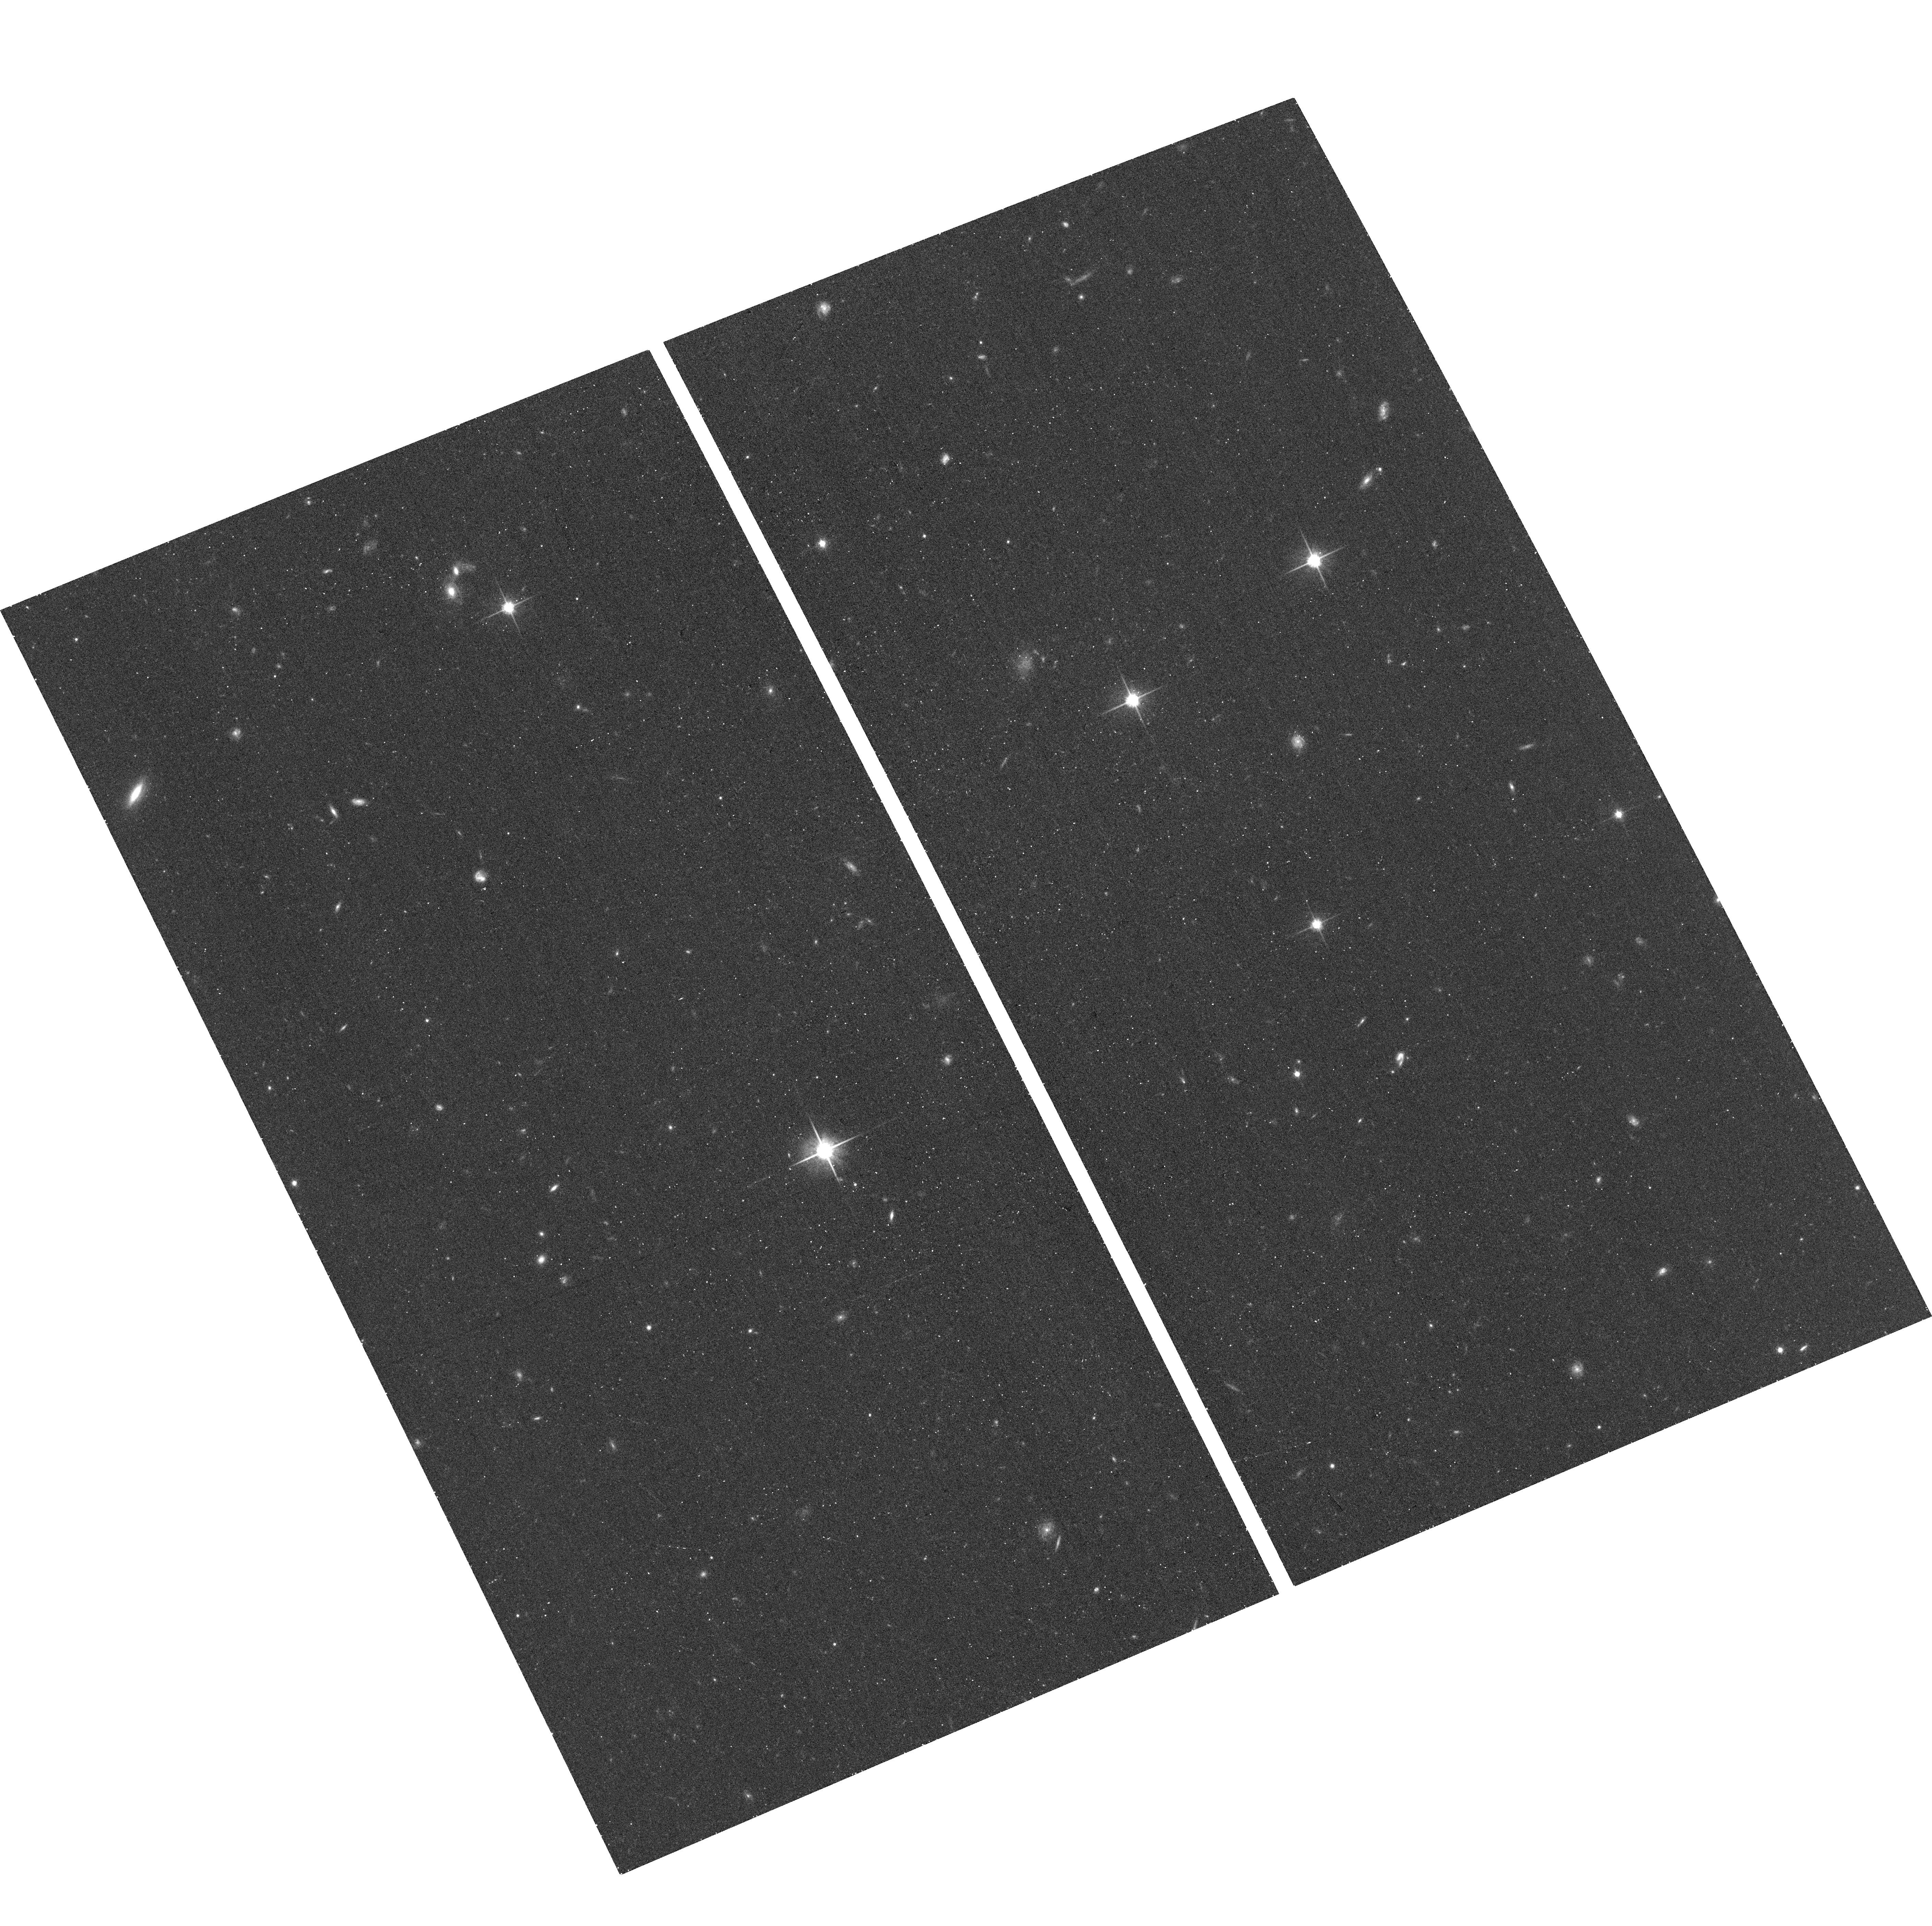
Target: GR8-HALO2. Instrument: ACS/WFC. Filter: F814W. Exposure: 12 min. Observation ID: hst_11718_06_acs_wfc_f814w_jb2w06

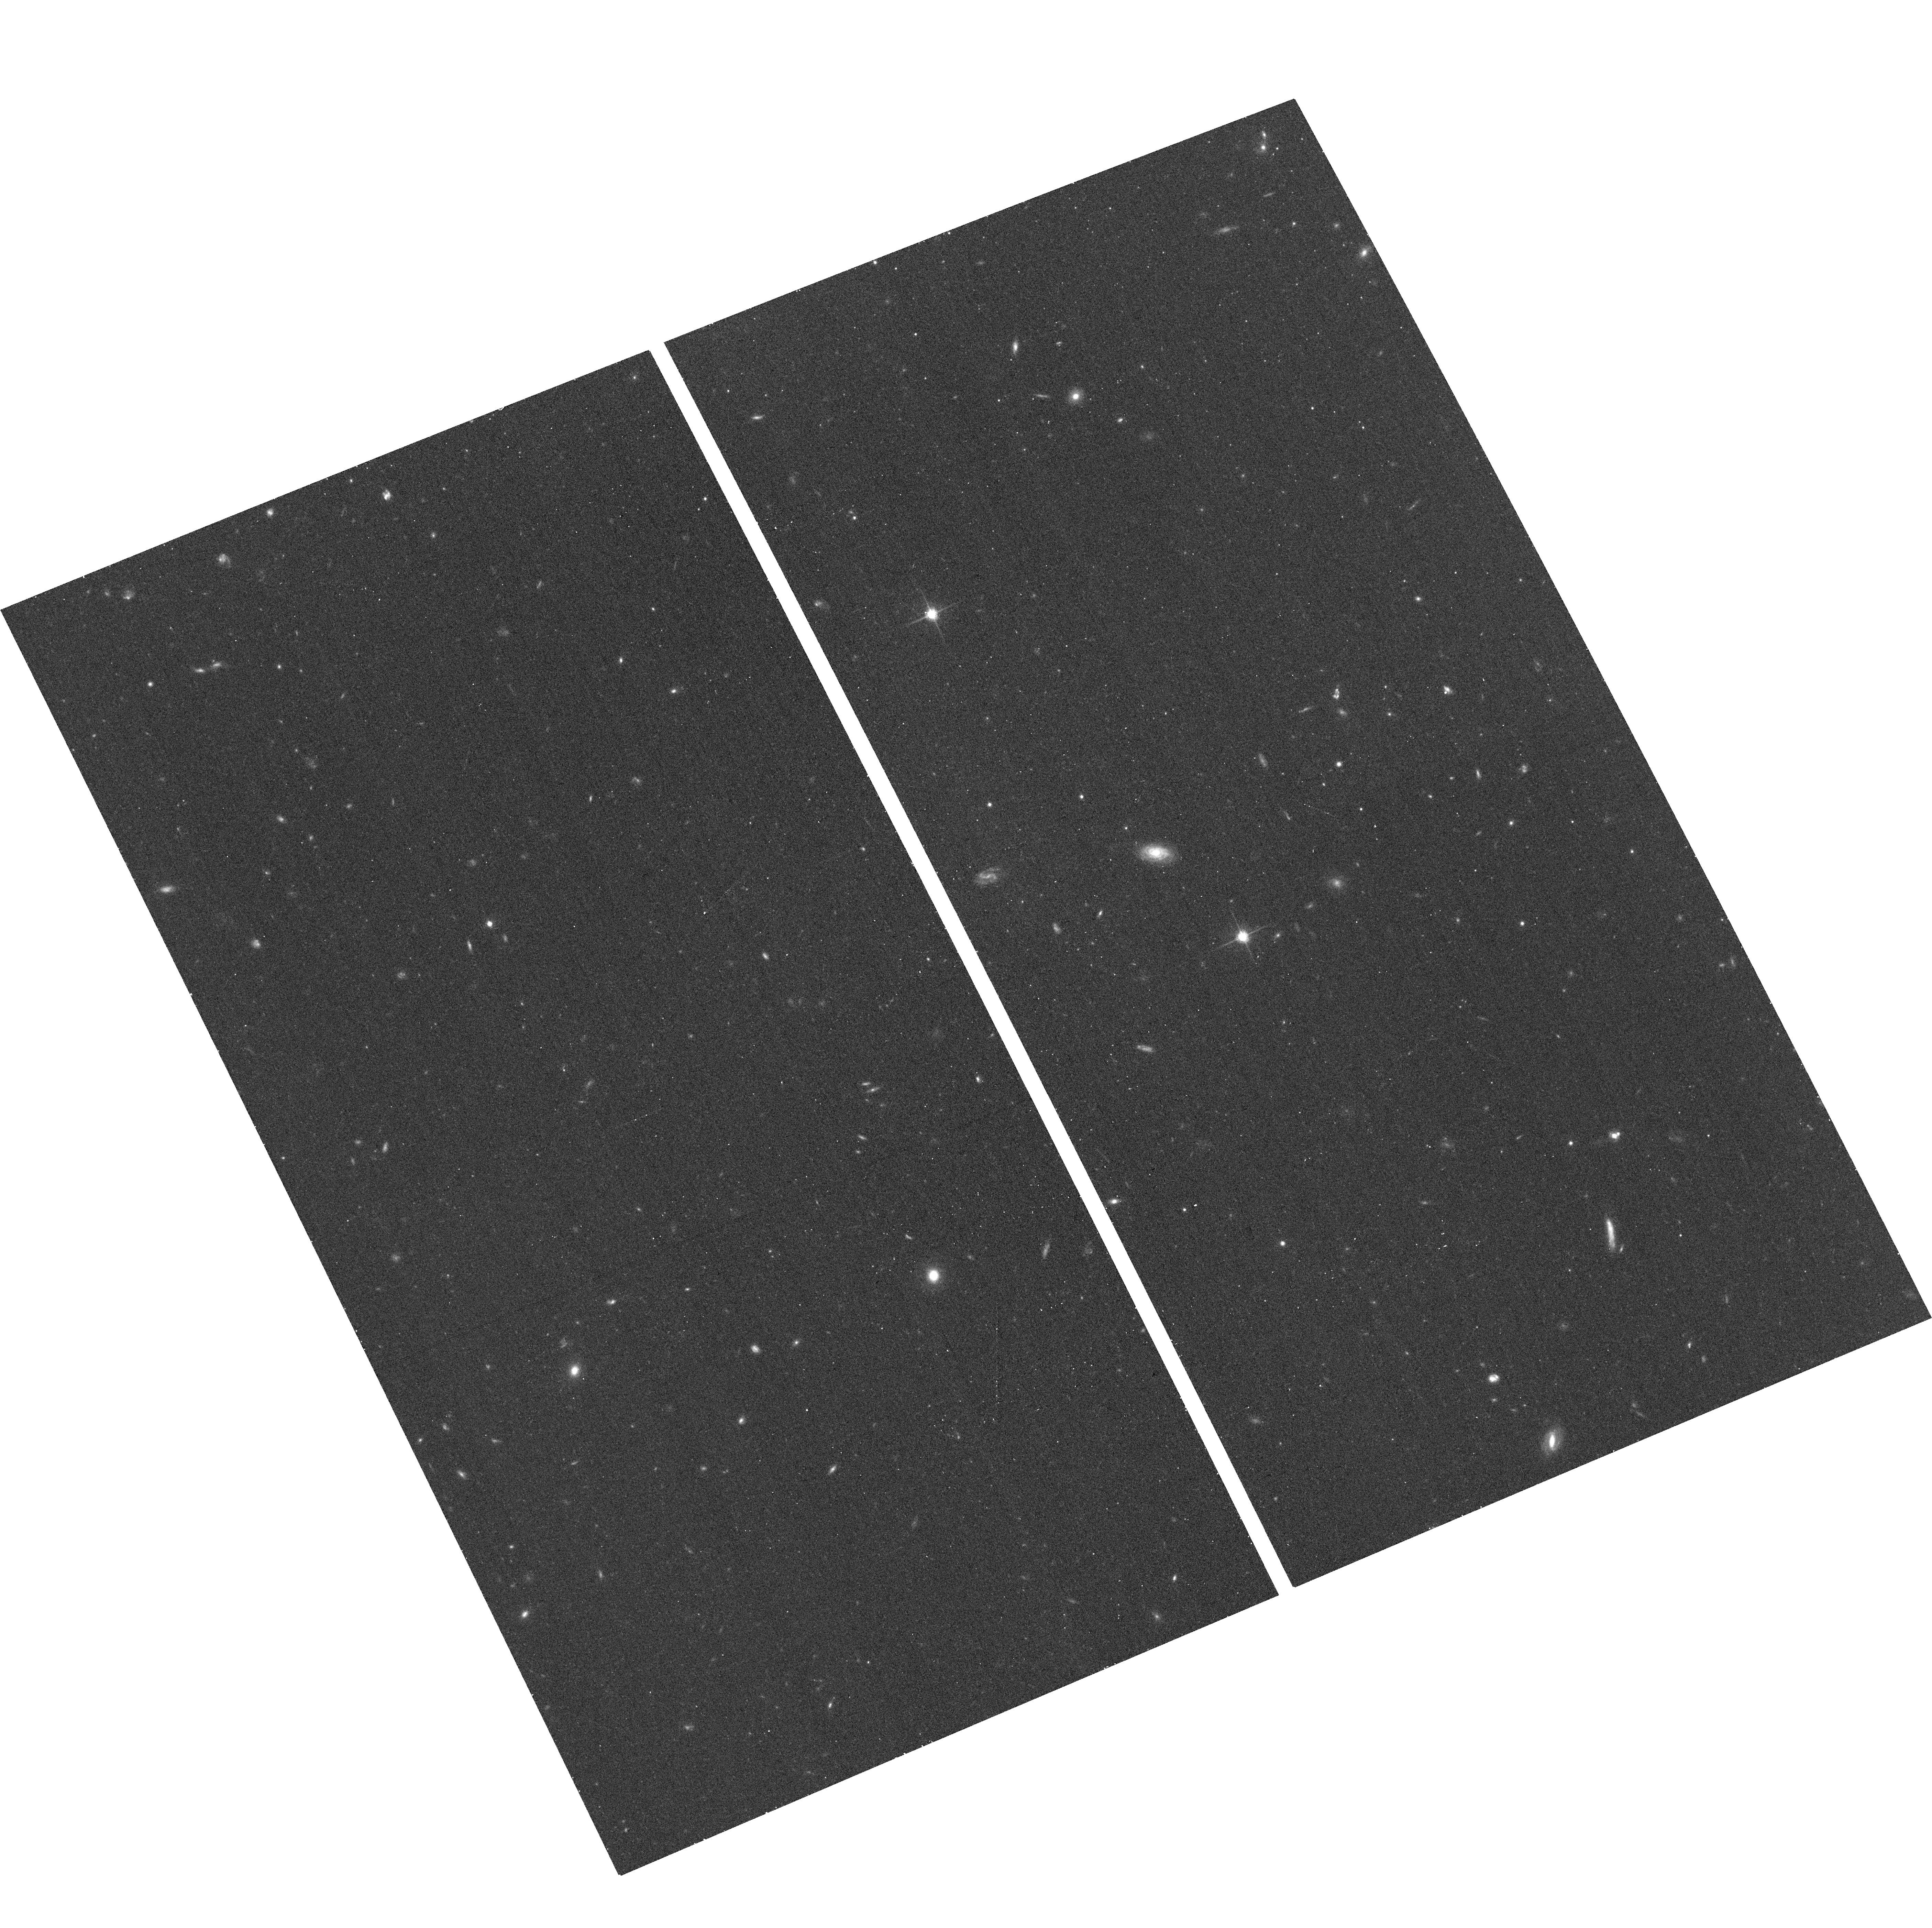
Target: GR8-HALO1. Instrument: ACS/WFC. Filter: F814W. Exposure: 12 min. Observation ID: hst_11718_05_acs_wfc_f814w_jb2w05

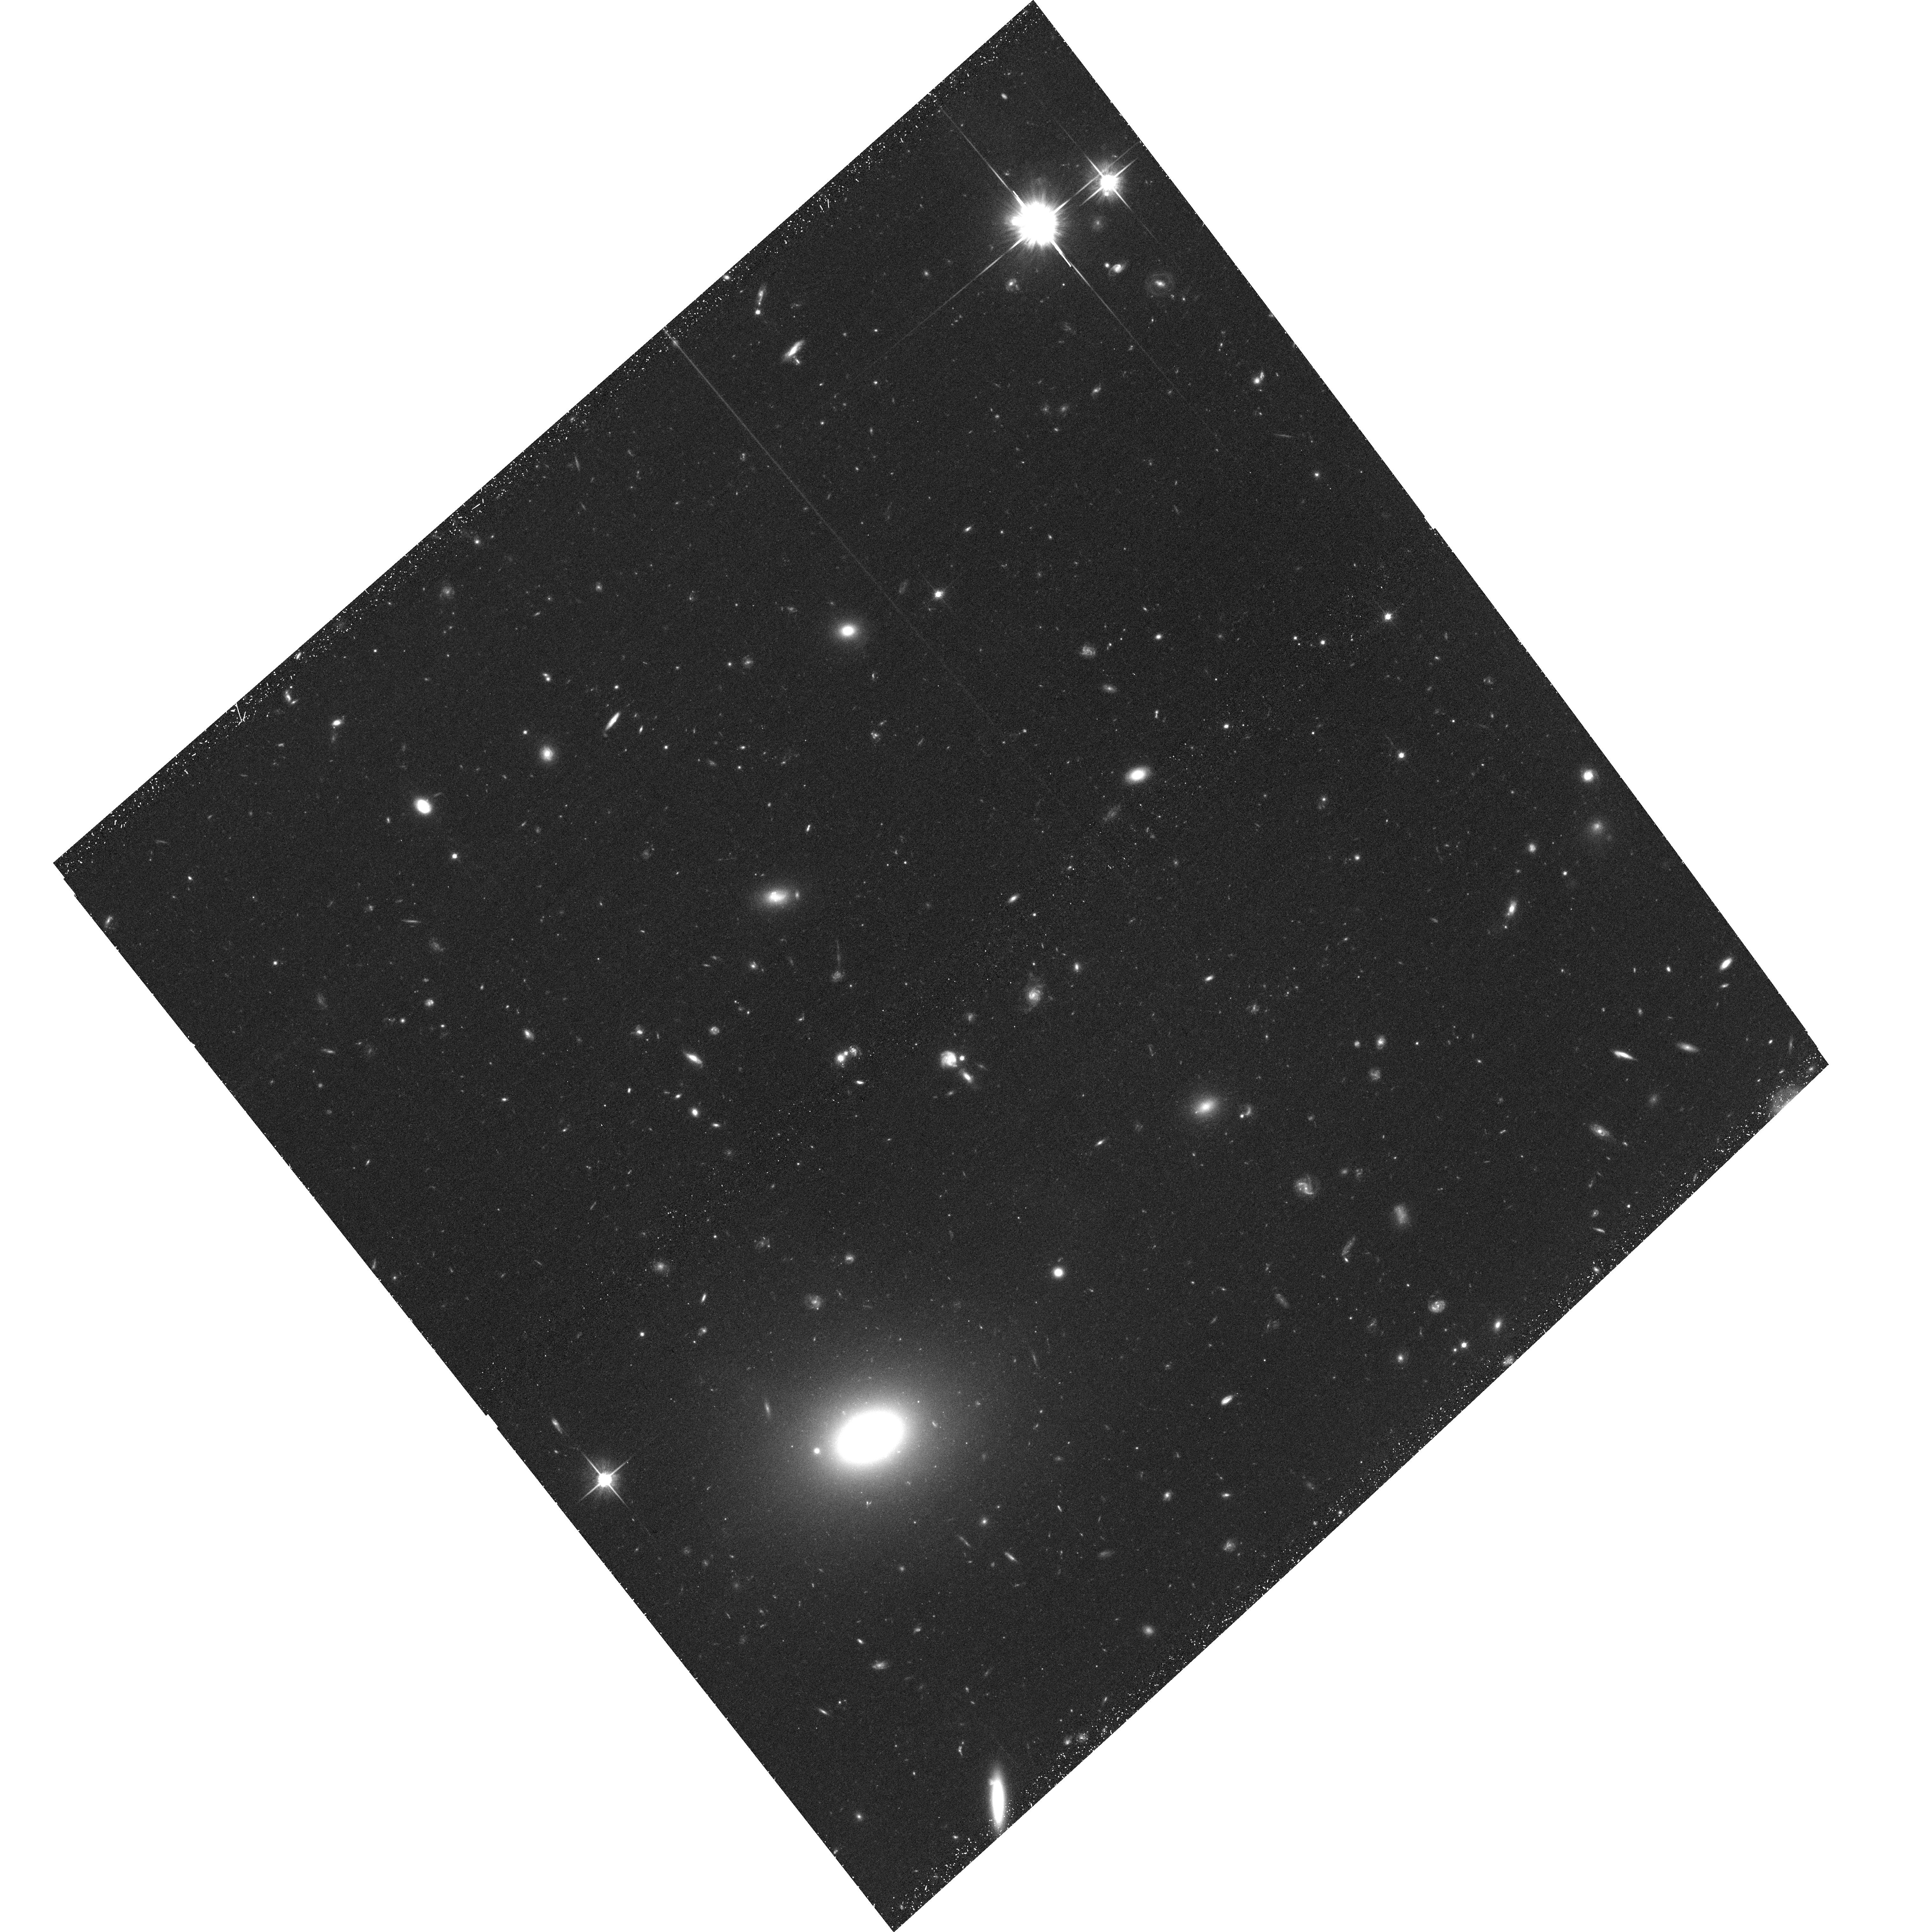
Target: UGC-08505-HALO1. Instrument: ACS/WFC. Filter: F814W. Exposure: 46 min. Observation ID: hst_11718_03_acs_wfc_f814w_jb2w03

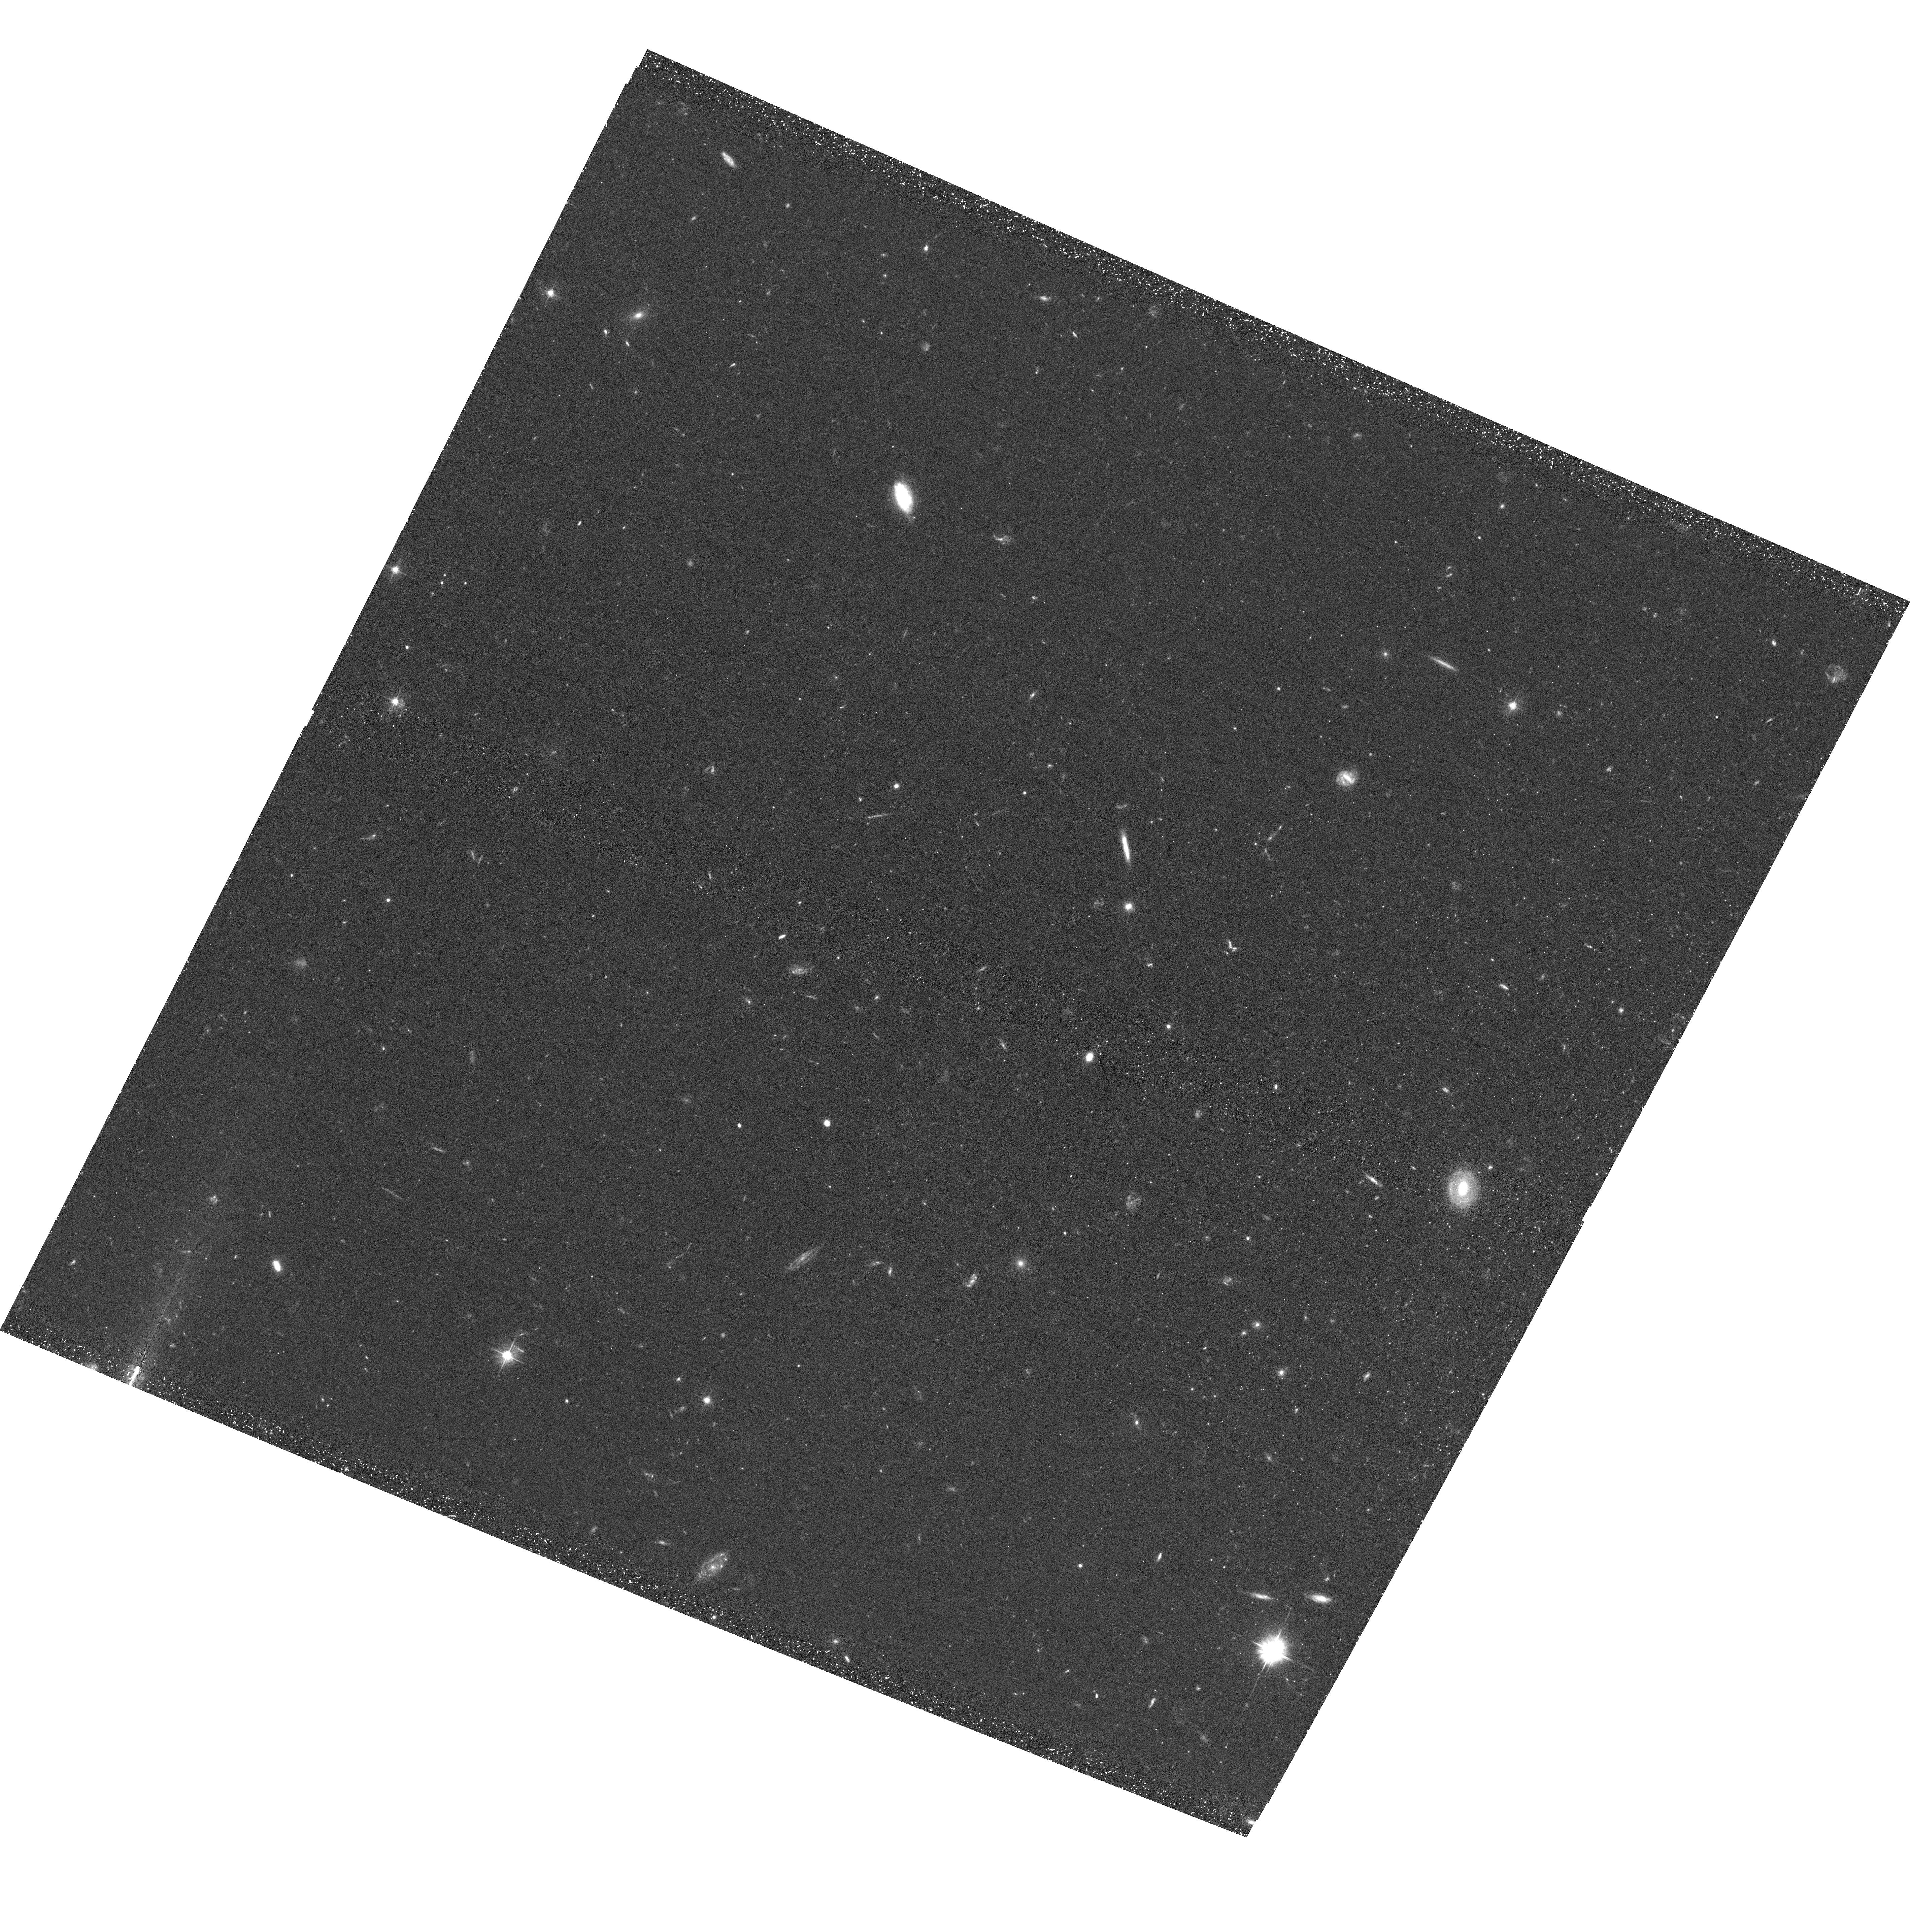
Target: DDO-190-HALO1. Instrument: ACS/WFC. Filter: F475W. Exposure: 41 min. Observation ID: hst_11718_01_acs_wfc_f475w_jb2w01

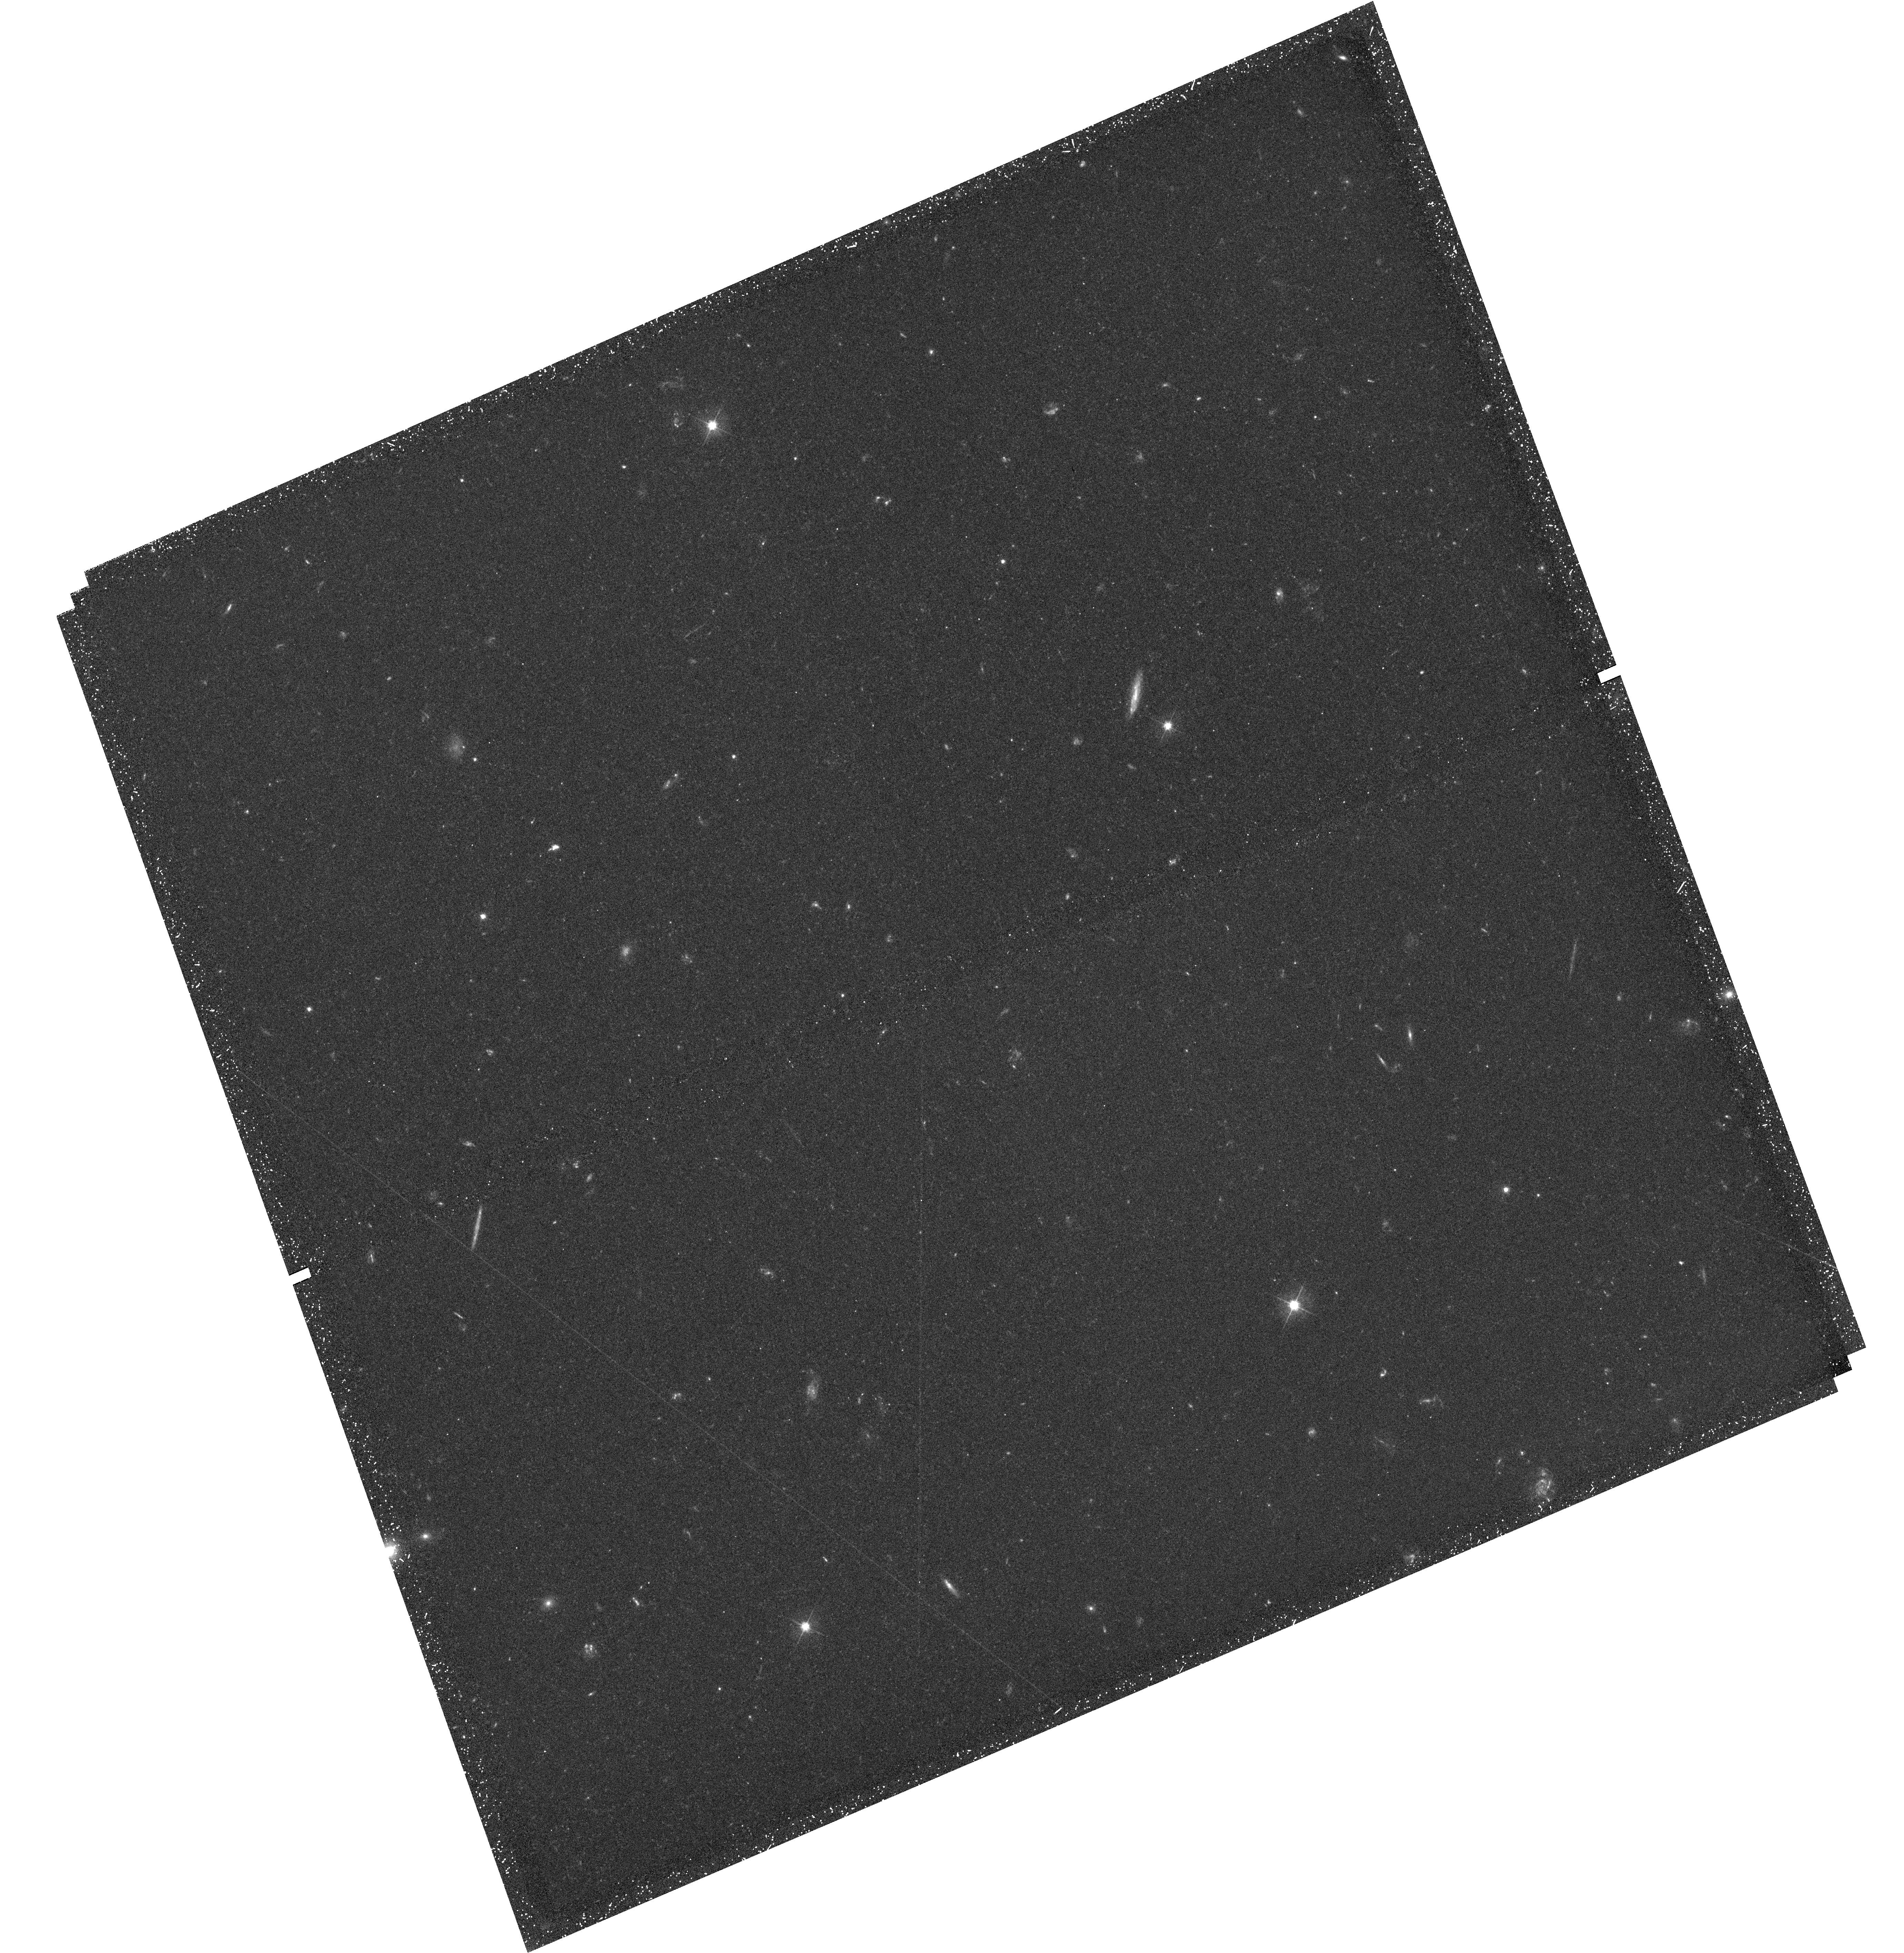
Target: field at RA 216.203°, Dec 44.457°. Instrument: WFC3/UVIS. Filter: F475W. Exposure: 43 min. Observation ID: hst_11718_01_wfc3_uvis_f475w_ib2w01

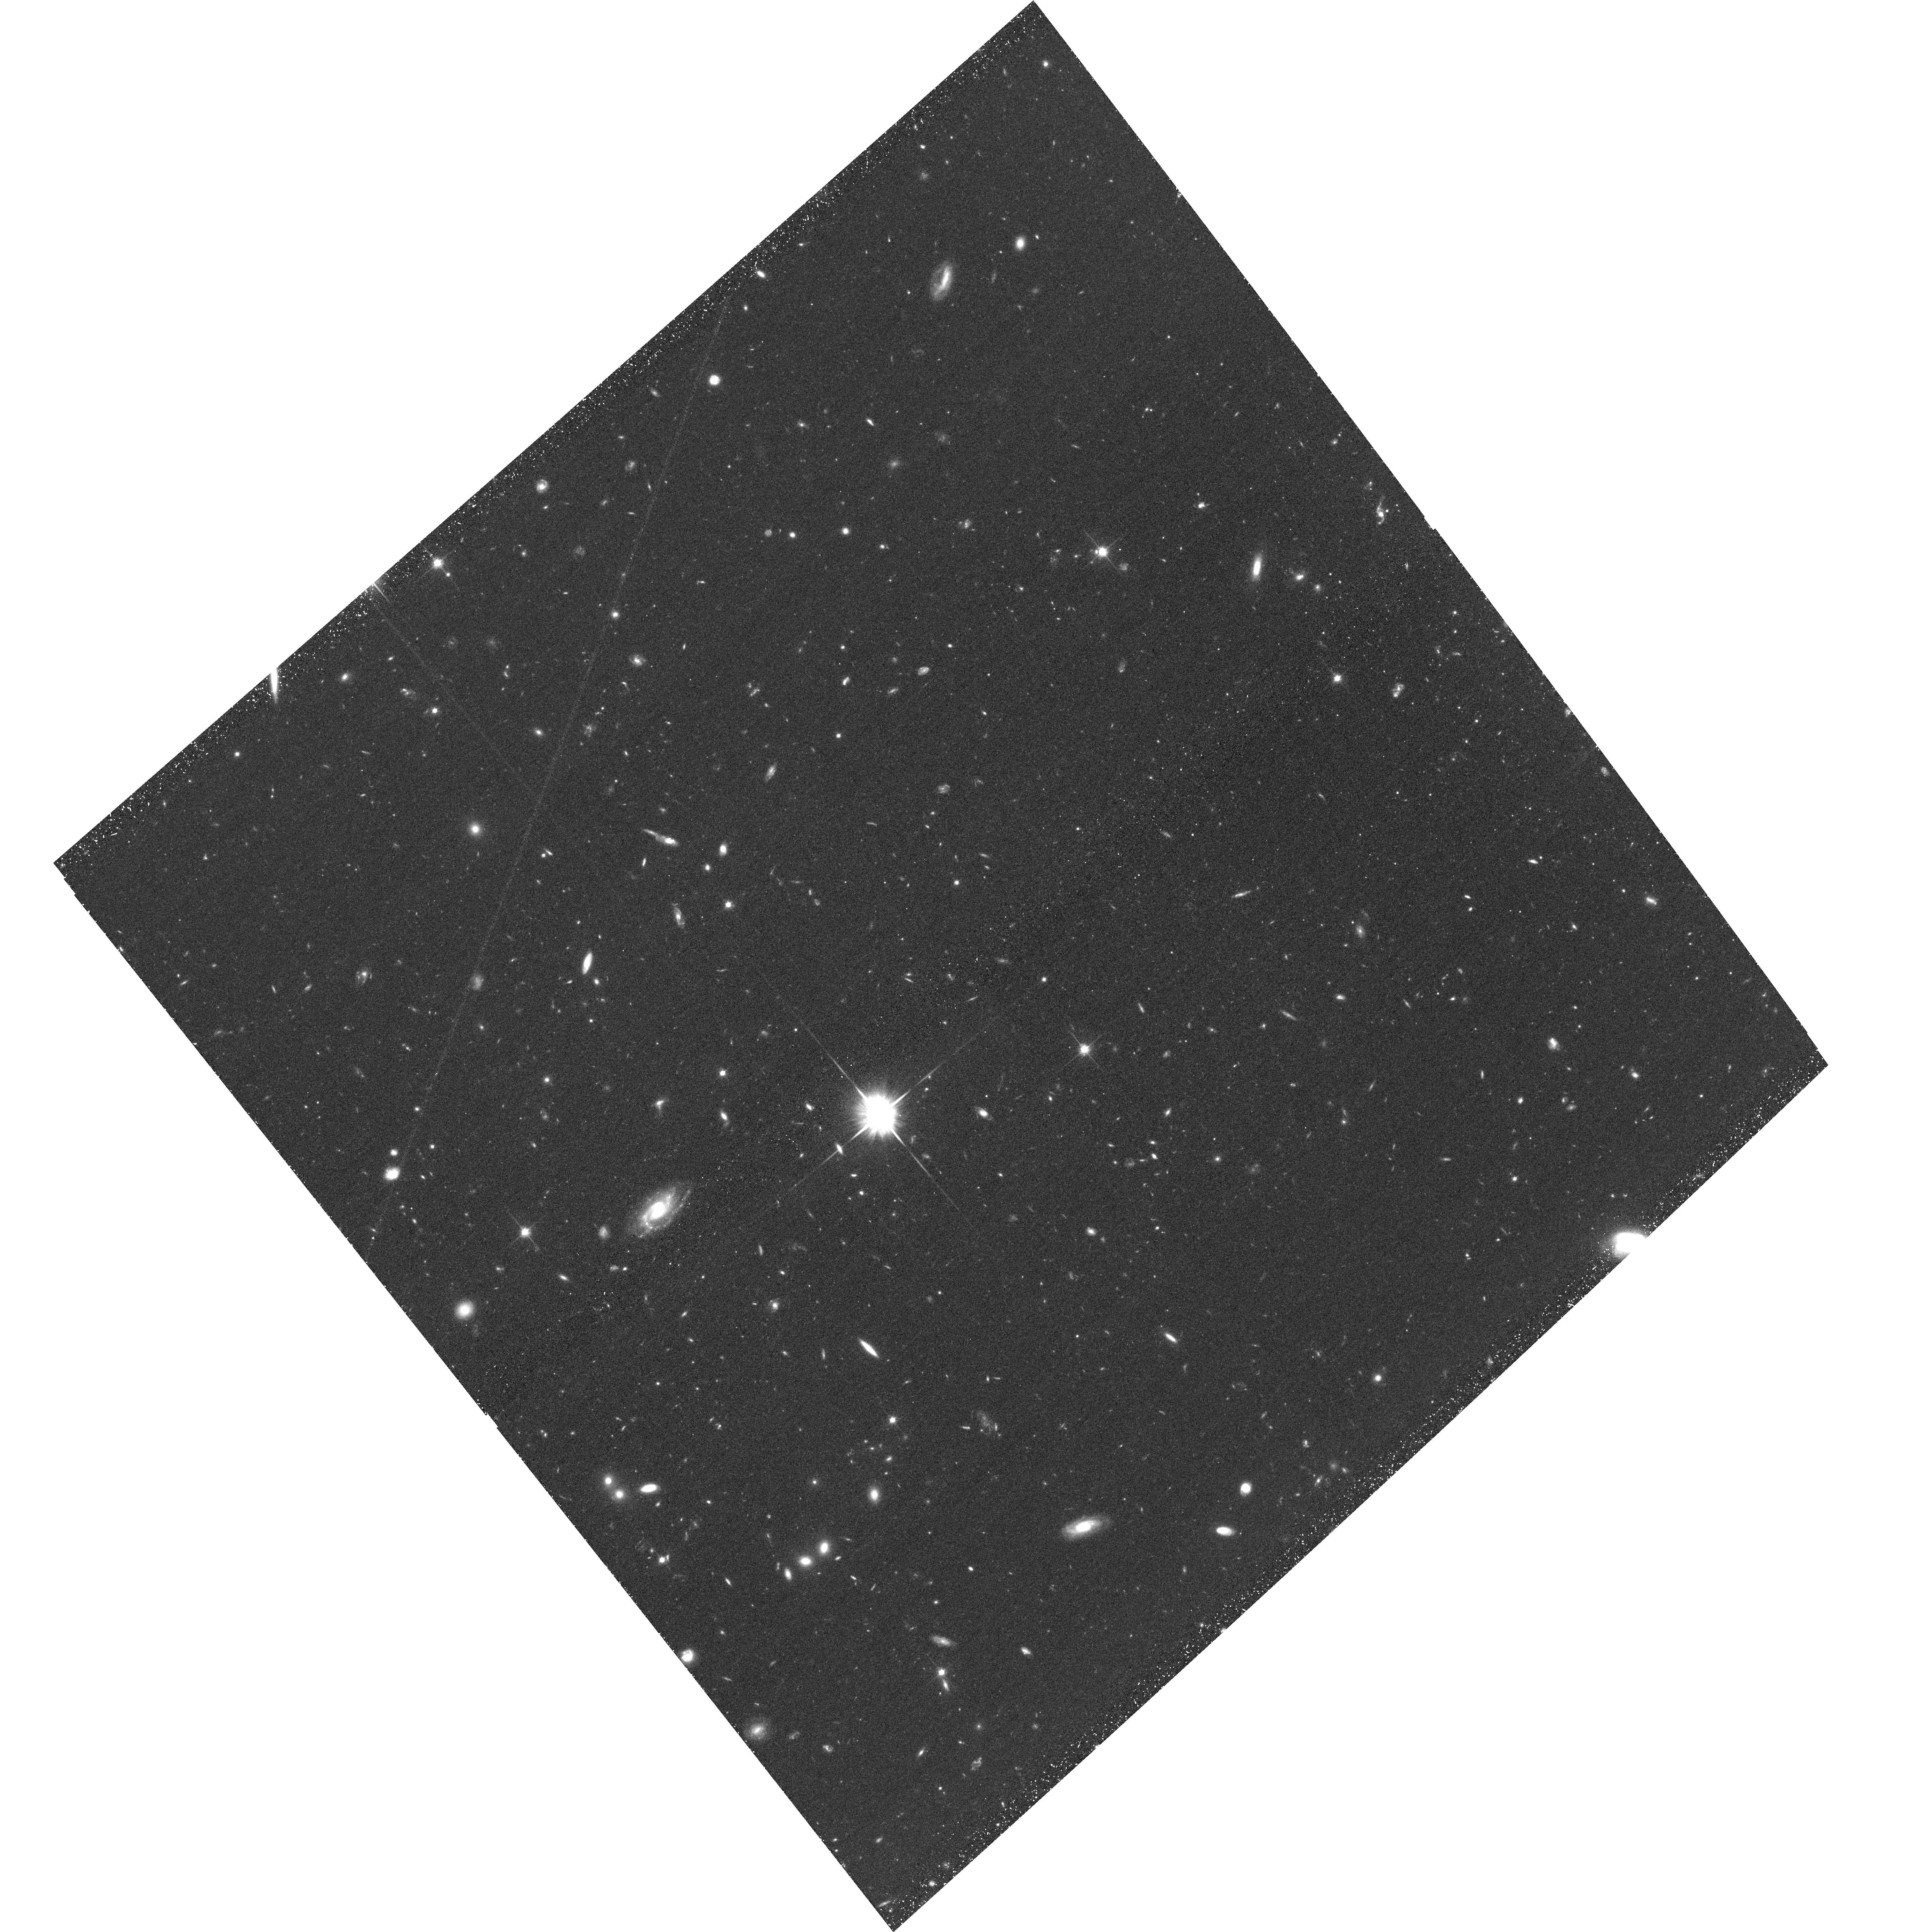
Target: UGC-08505-HALO2. Instrument: ACS/WFC. Filter: F814W. Exposure: 46 min. Observation ID: hst_11718_04_acs_wfc_f814w_jb2w04

The Stellar Halos of Dwarf Galaxies (PI: Dalcanton, Julianne)

The metal-poor stellar halo is the oldest extended structure in the Galaxy. Such halos are thought to form through hierarchical merging, and contain stars pulled from accreted subhalos. The diffuse stellar halo therefore stores information about the prop reties of the accreted galaxies (i.e., their orbits, stellar masses, and metallicities). It is therefore unsurprising that stellar halos have become a popular probe of the early epoch of galaxy formation. Almost all current work on stellar halos has focused on massive galaxies, however. We propose to extend the work on stellar halos to much lower mass scales, by studying the halos of faint dwarf galaxies. By taking halo studies into the dwarf galaxy regime, we can probe exceptionally small mass scales for the accreted halos. At these mass scales the effects of reionization and supernova feedback have the largest impact on the galaxy population. Stellar halos of dwarf galaxies are therefore a sensitive probe of the key processes needed to resolve the lack of substructure observed at low masses. We are requesting two far-field ACS pointings for the three closest isolated nearby dwarf irregular galaxies whose inner halos have already been mapped with the ACS Nearby Galaxy Survey Treasury. These outer fields will allow us to trace the halo out to roughly half the virial radius, further than any previous study. We will use the resulting distribution of halo stars (1) to unambiguously measure the structure of the stellar halo, with minimal contamination from the main galaxy; (2) to constrain the flattening of the stellar halo; (3) to measure the metallicity of halo stars as a function of radius; (4) to correlate any changes in halo profile with changes in metallicity. The resulting data will constrain models of halo accretion and the epoch of reionization.